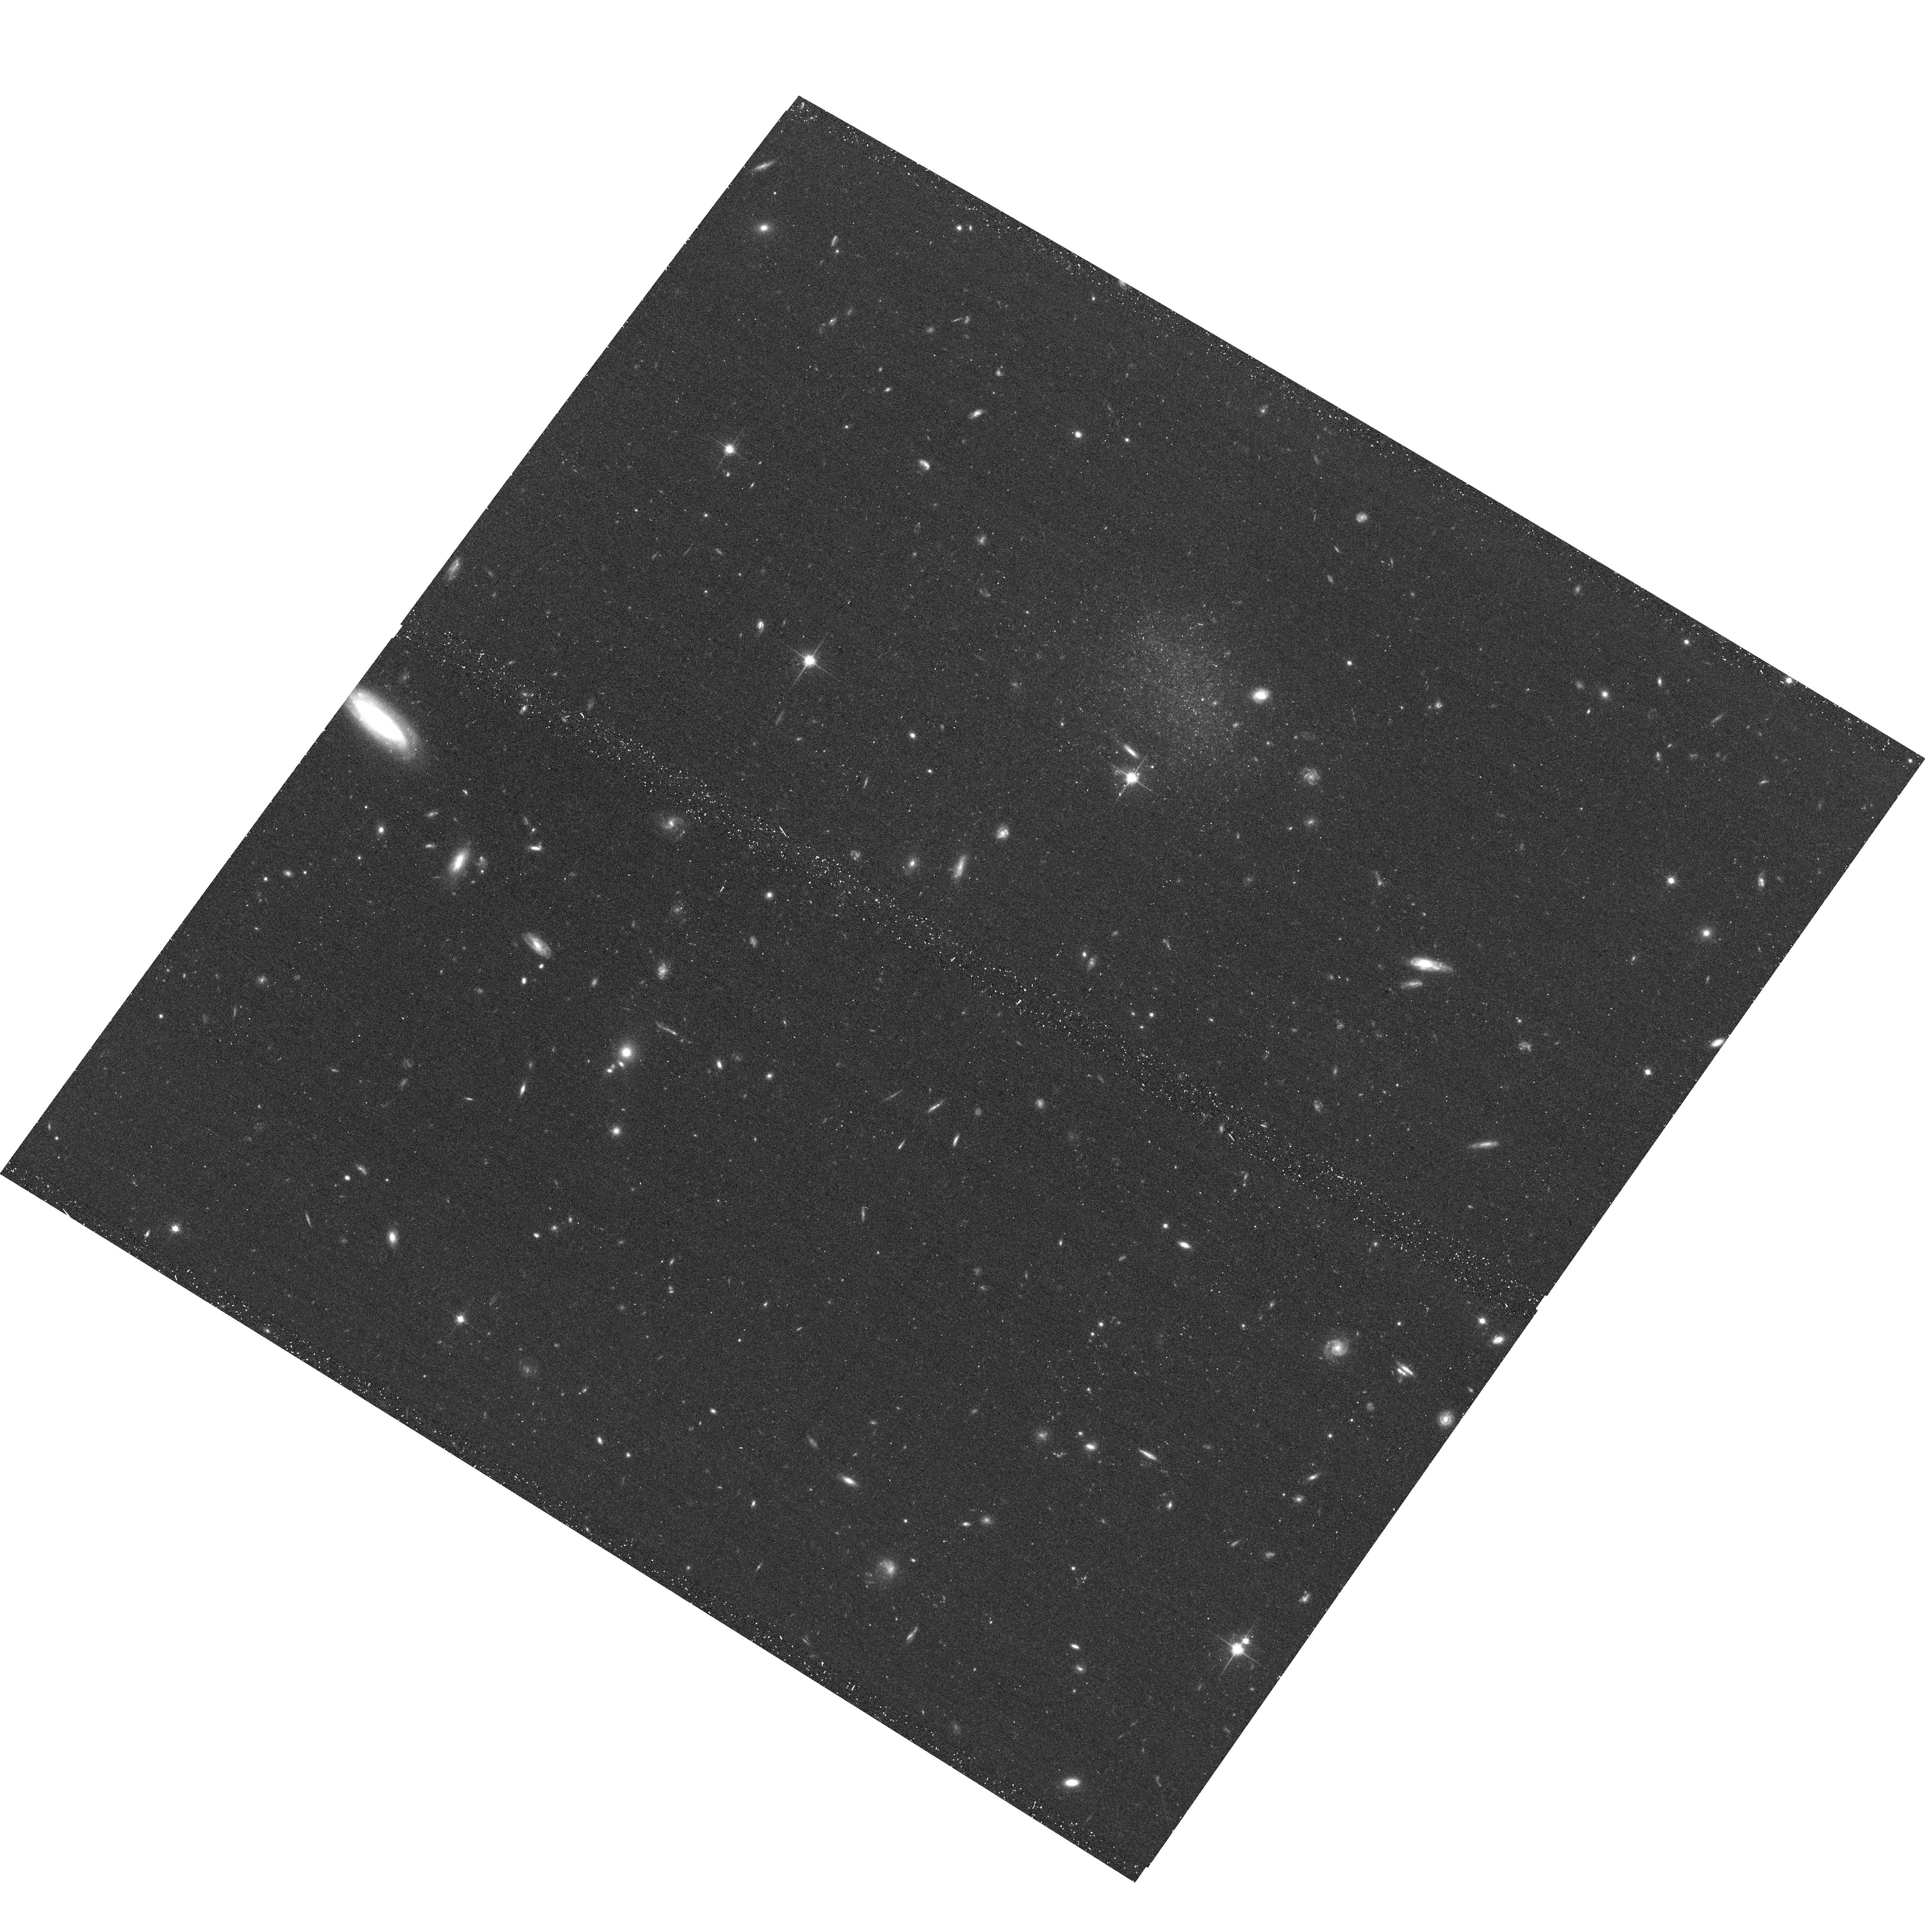
Target: D1019+69. Instrument: ACS/WFC. Filter: F814W. Exposure: 20 min. Observation ID: hst_11584_08_acs_wfc_f814w_jb3c08

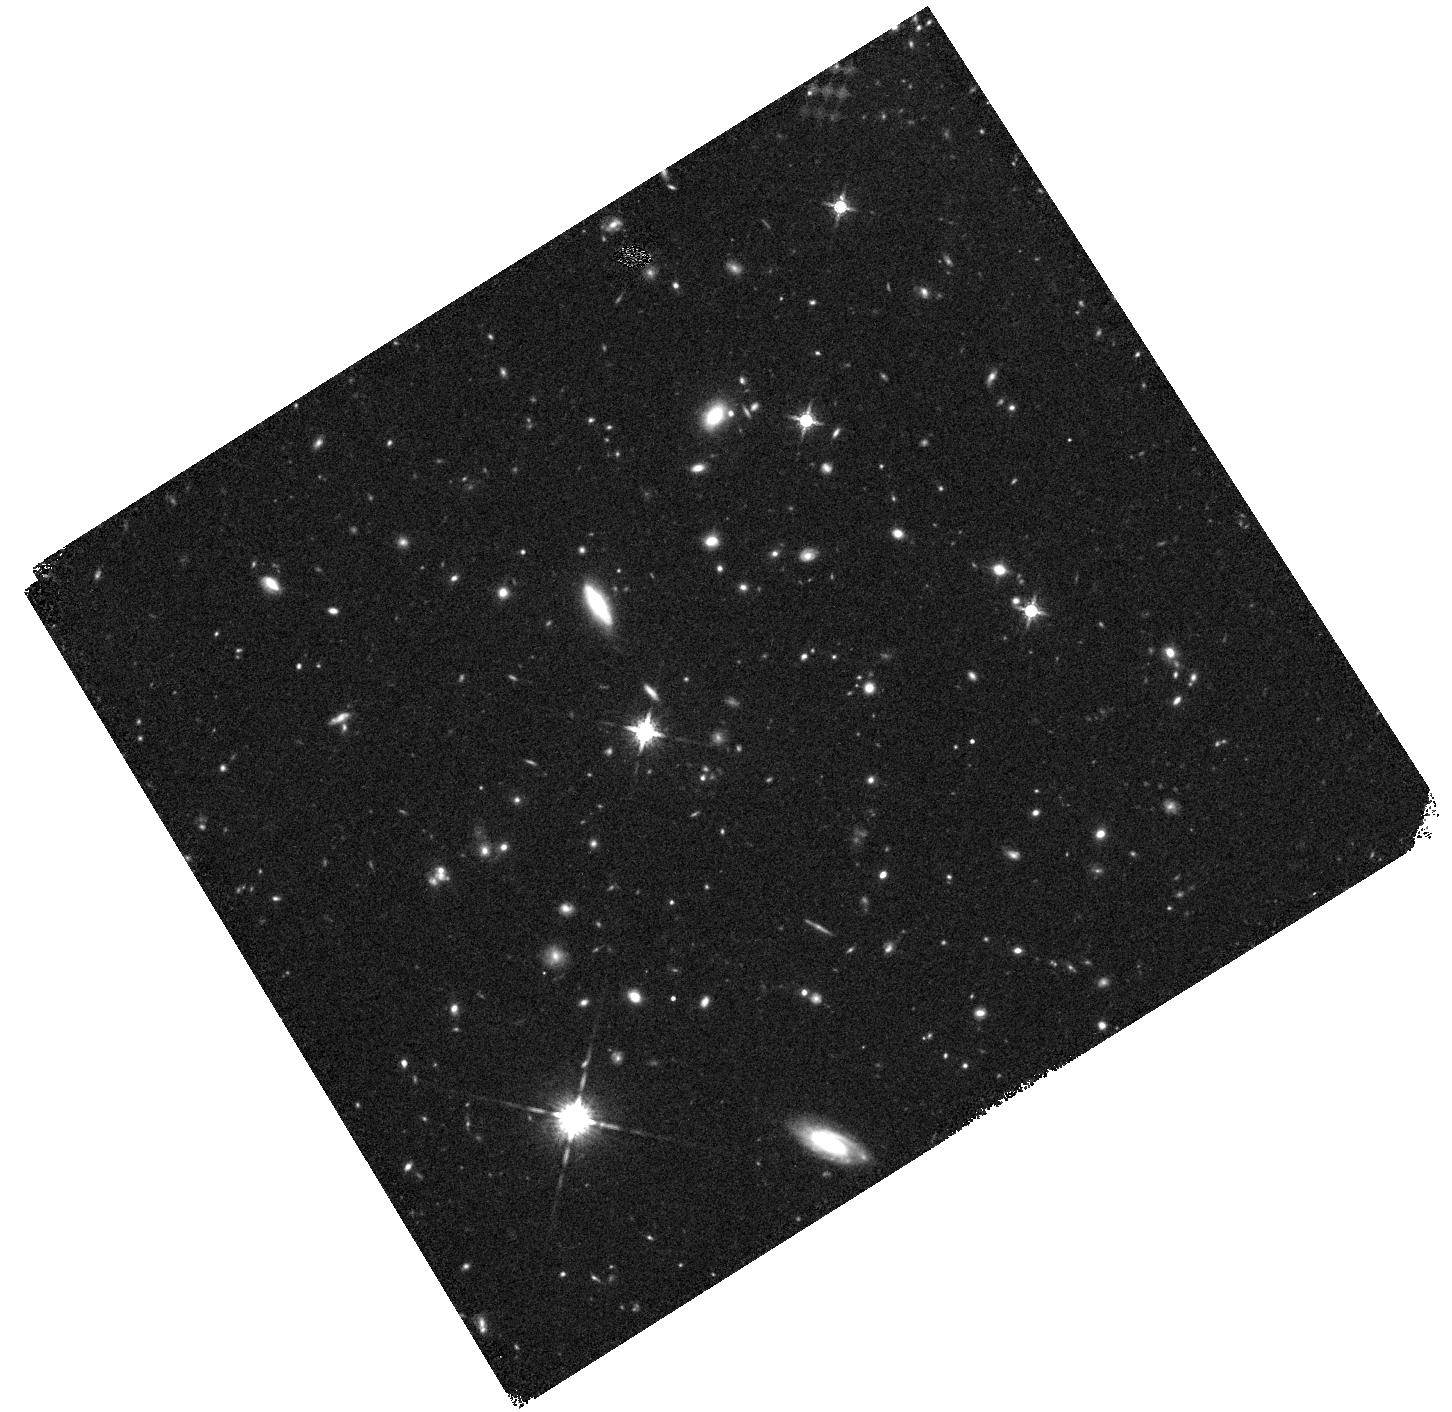
Target: field at RA 153.463°, Dec 68.797°. Instrument: WFC3/IR. Filter: F160W. Exposure: 23 min. Observation ID: hst_11584_06_wfc3_ir_f160w_ib3c06

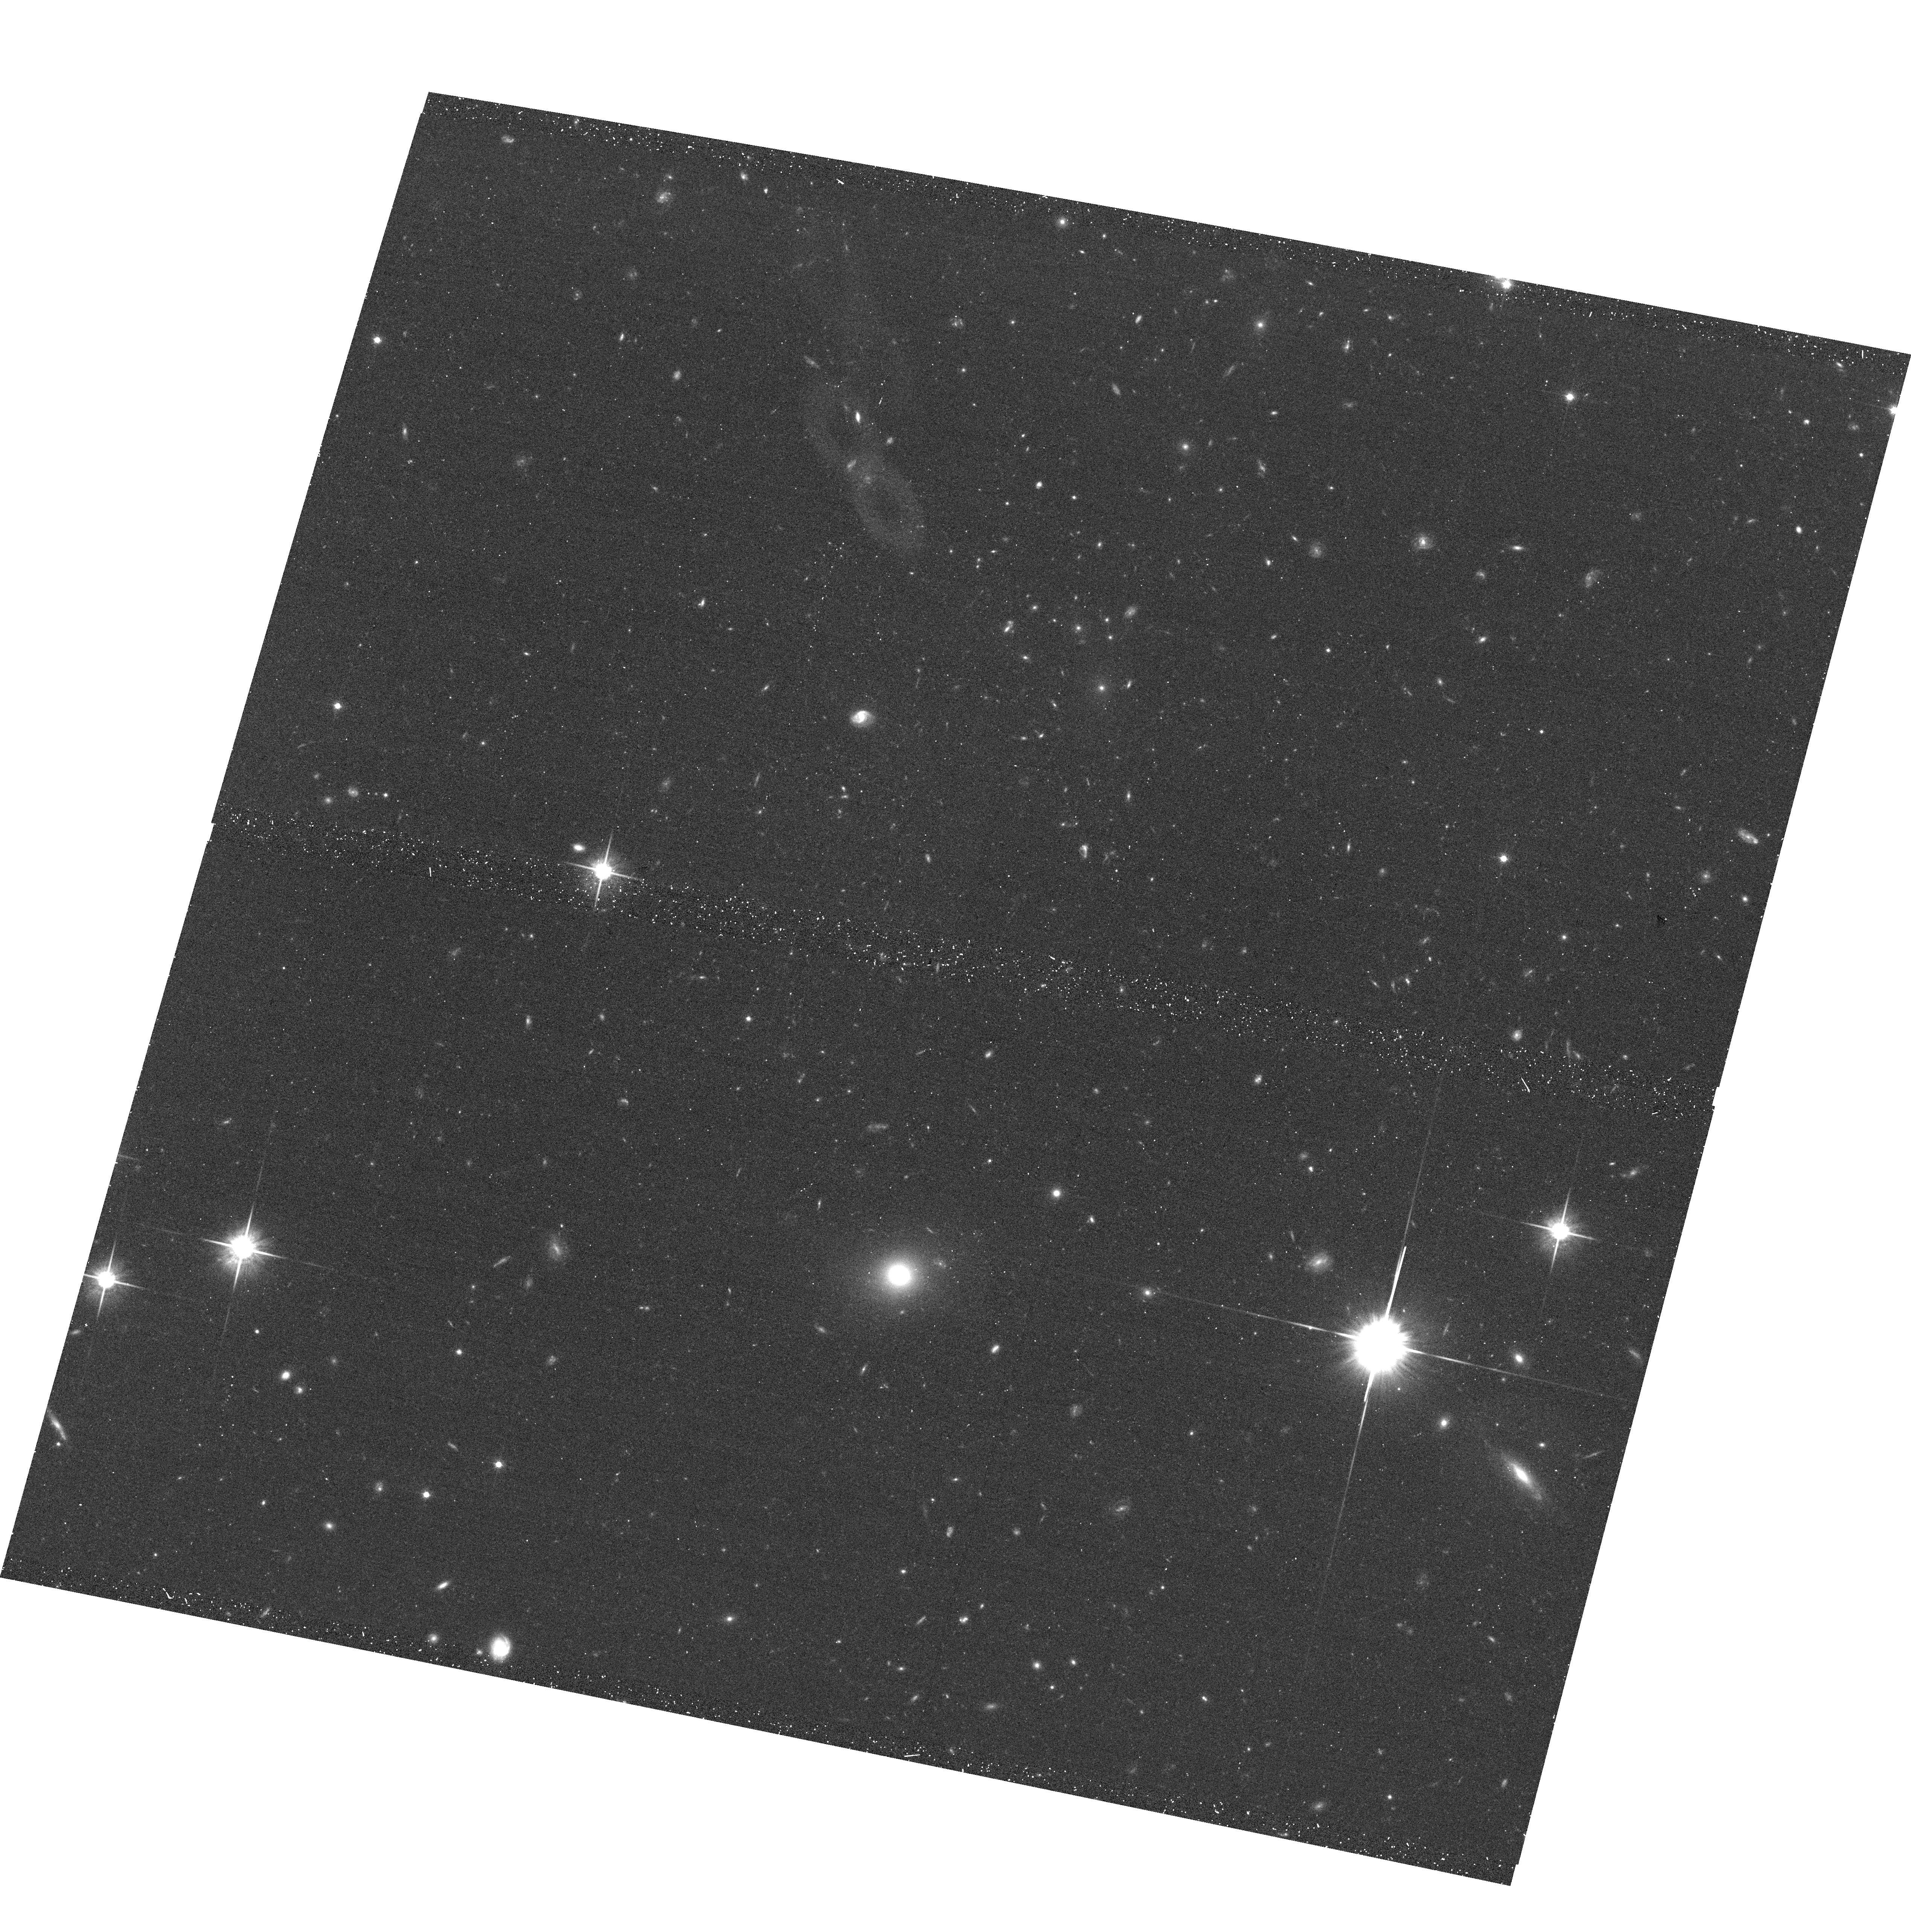
Target: D1013+68. Instrument: ACS/WFC. Filter: F814W. Exposure: 20 min. Observation ID: hst_11584_06_acs_wfc_f814w_jb3c06

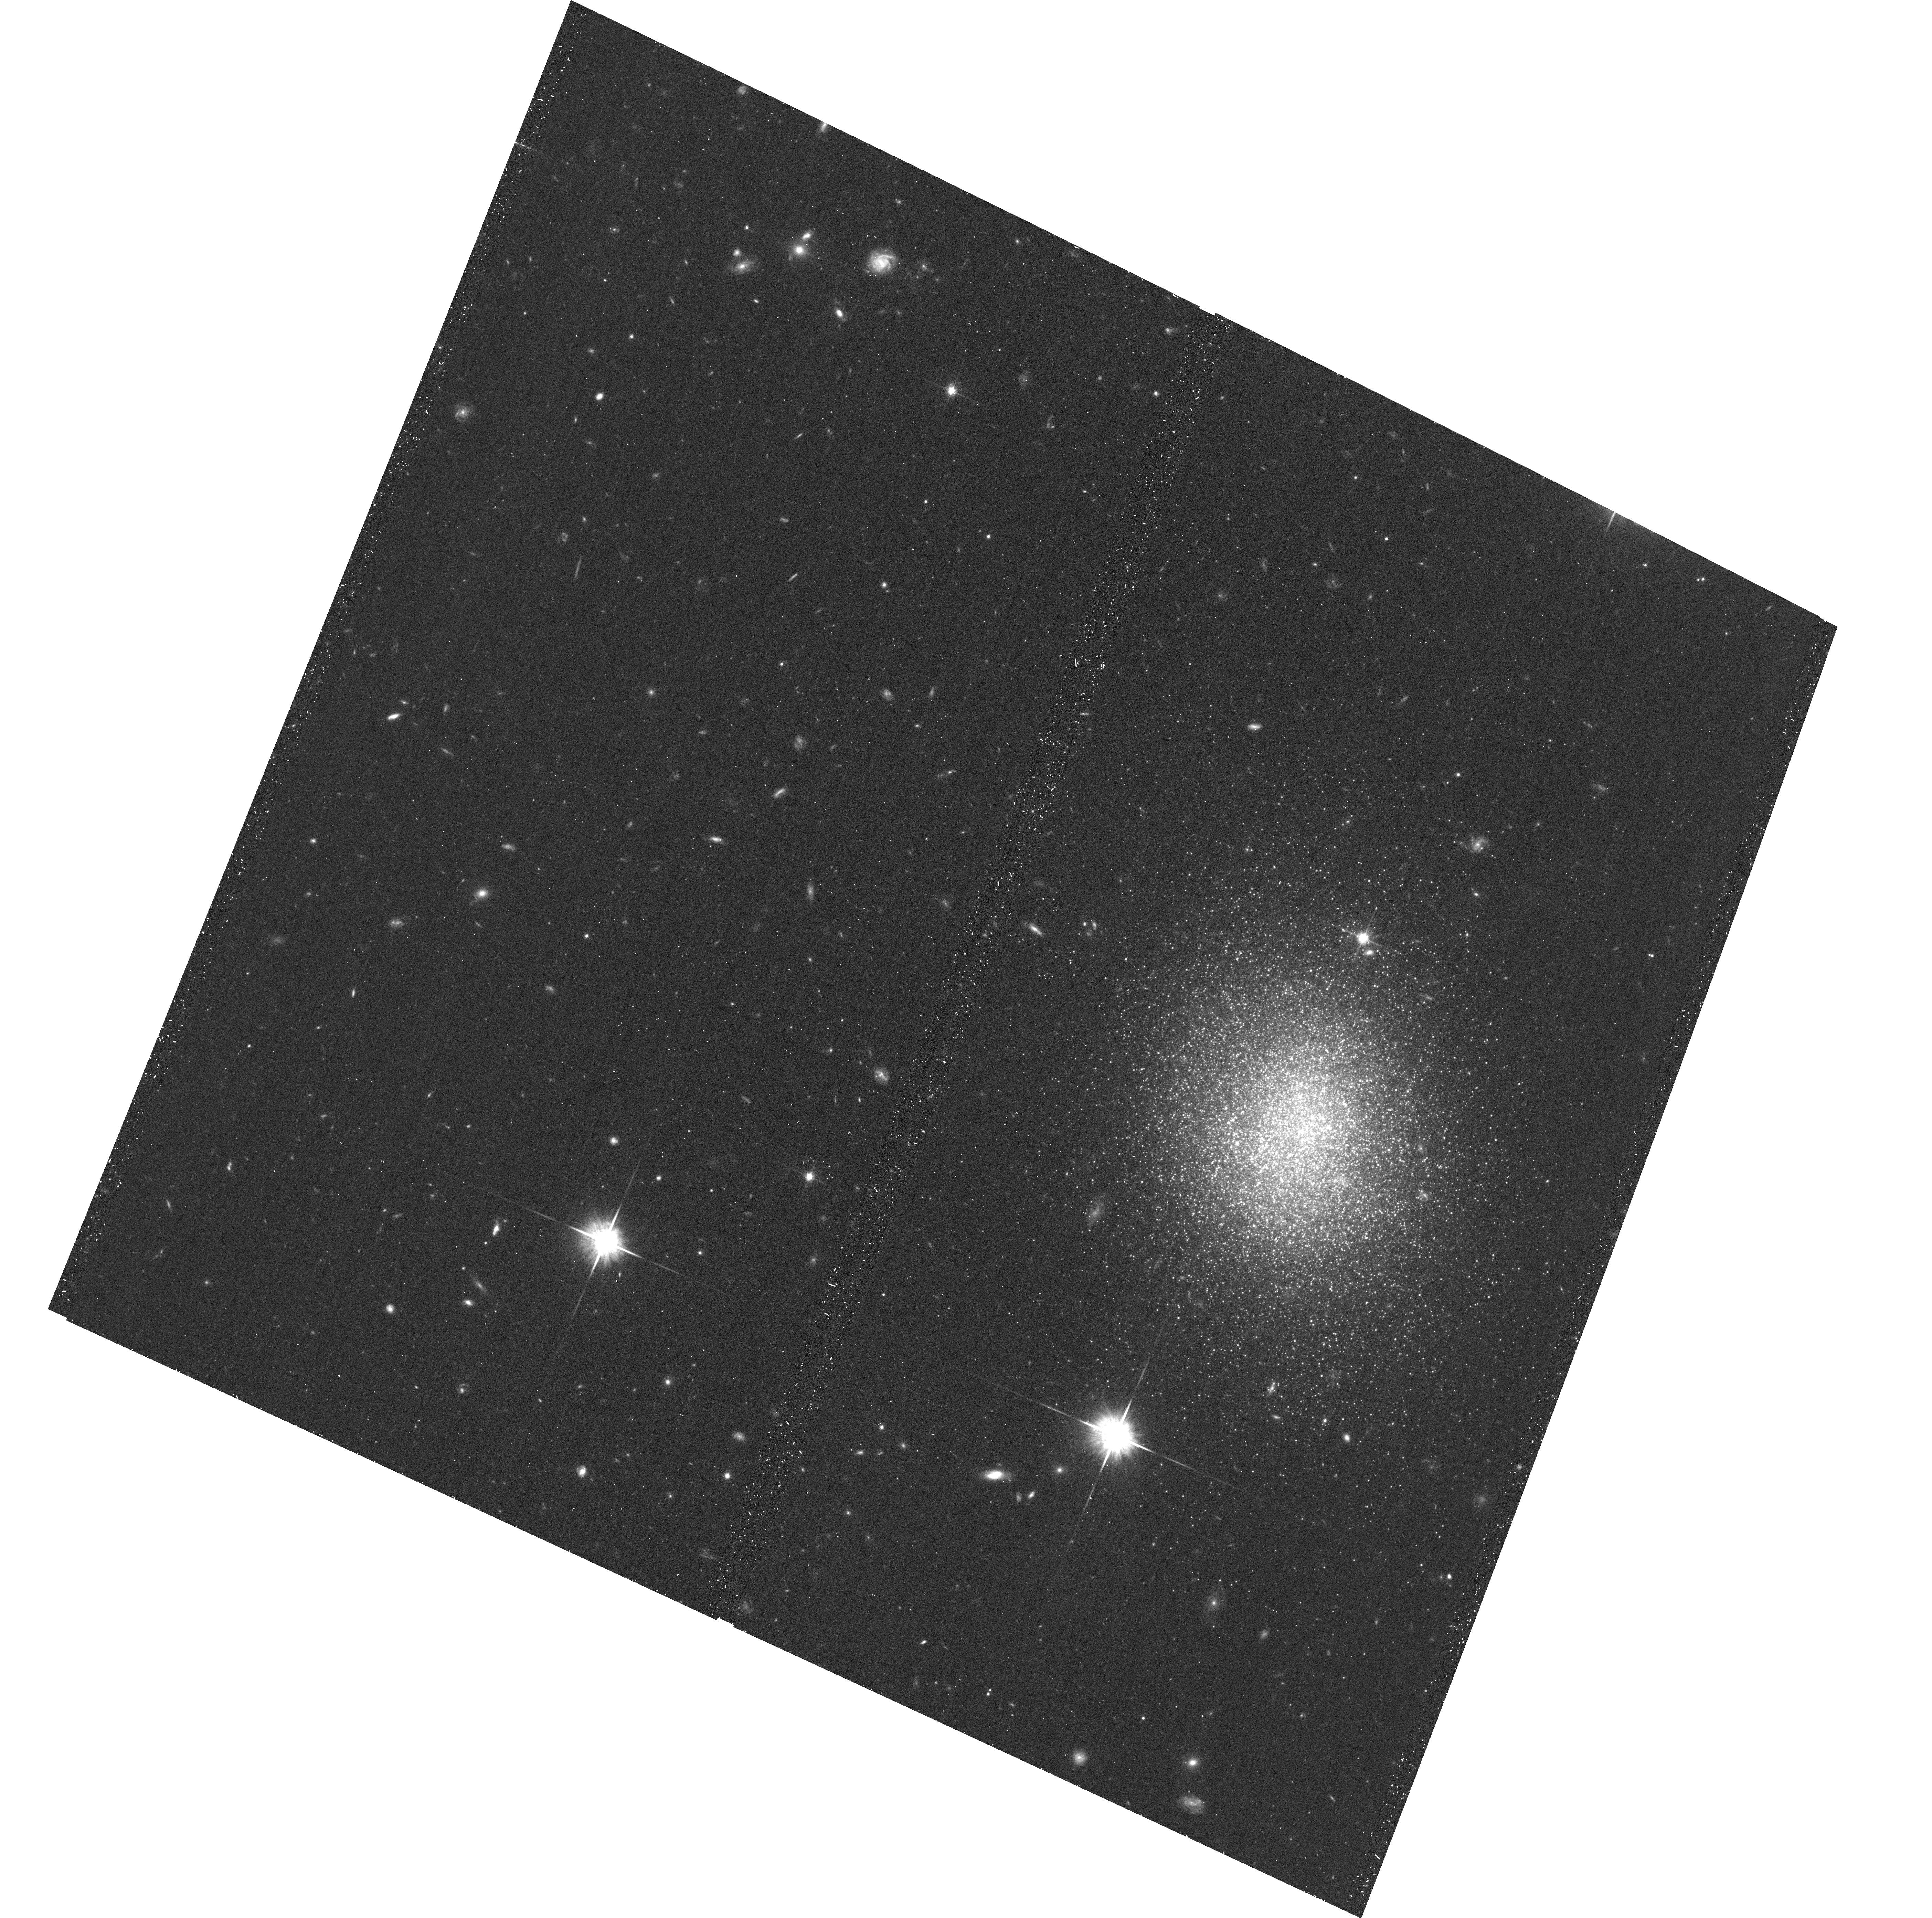
Target: D1012+64. Instrument: ACS/WFC. Filter: F814W. Exposure: 19 min. Observation ID: hst_11584_05_acs_wfc_f814w_jb3c05

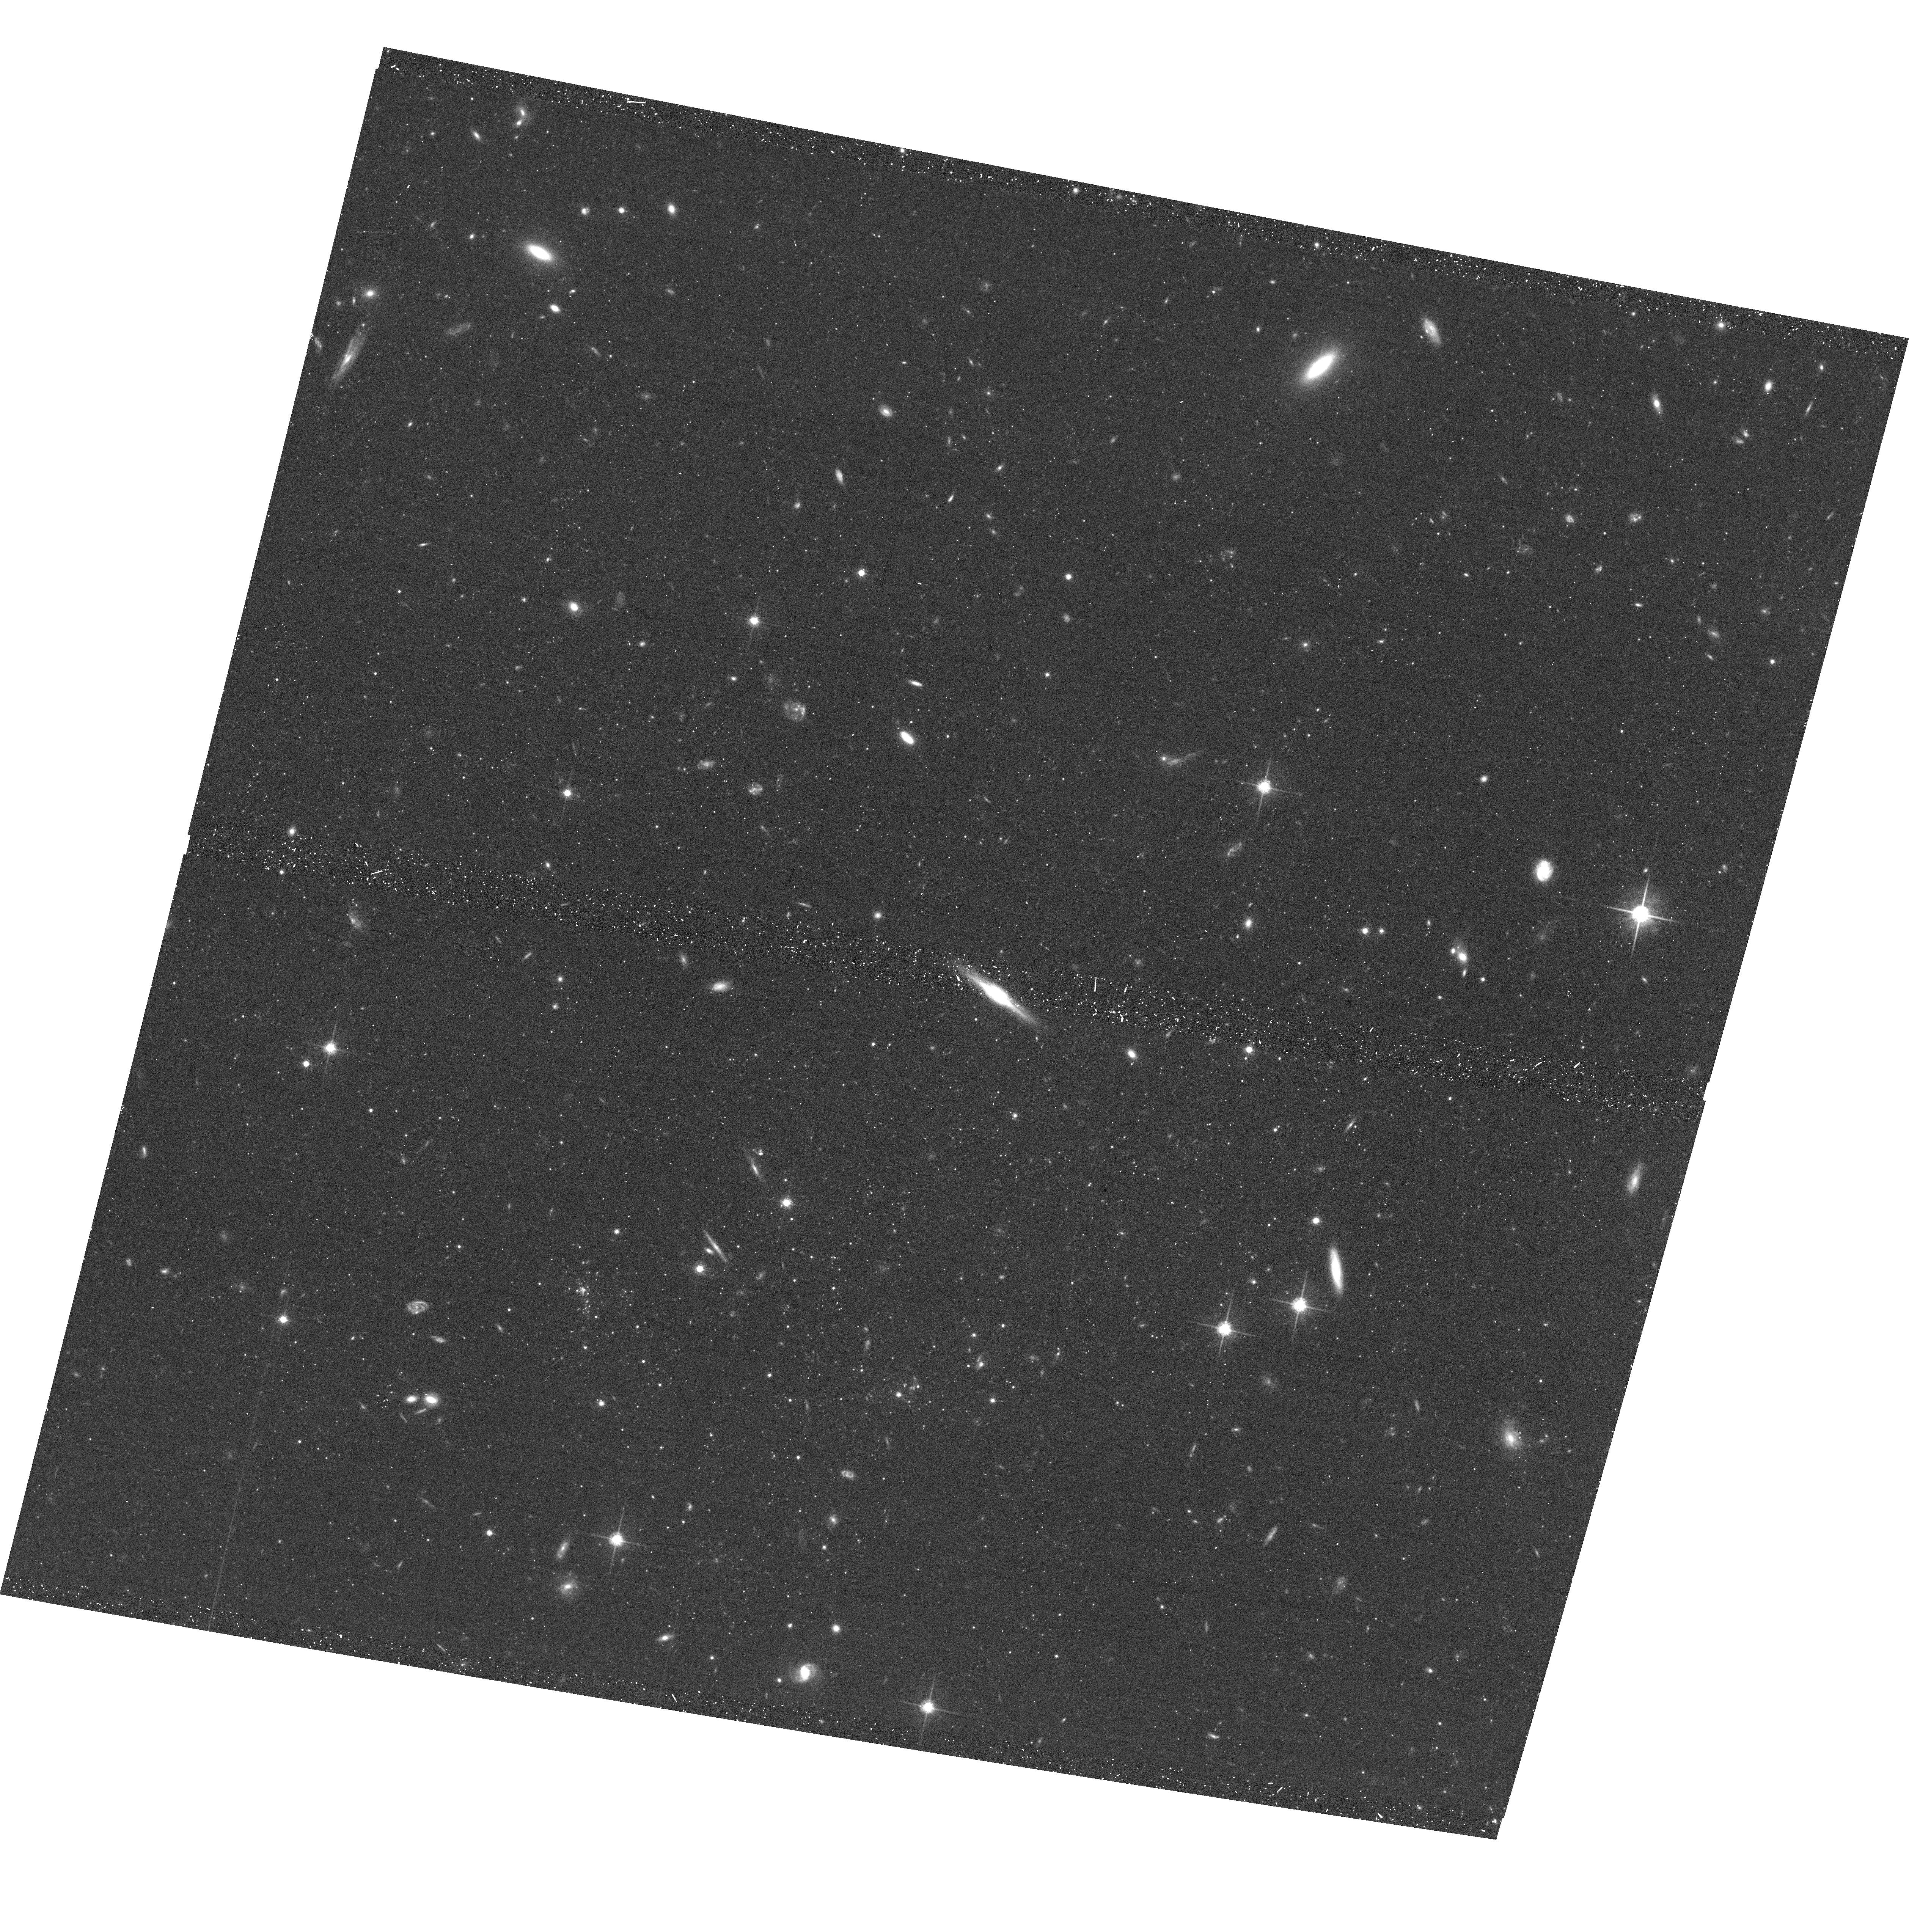
Target: D0959+68. Instrument: ACS/WFC. Filter: F814W. Exposure: 20 min. Observation ID: hst_11584_02_acs_wfc_f814w_jb3c02

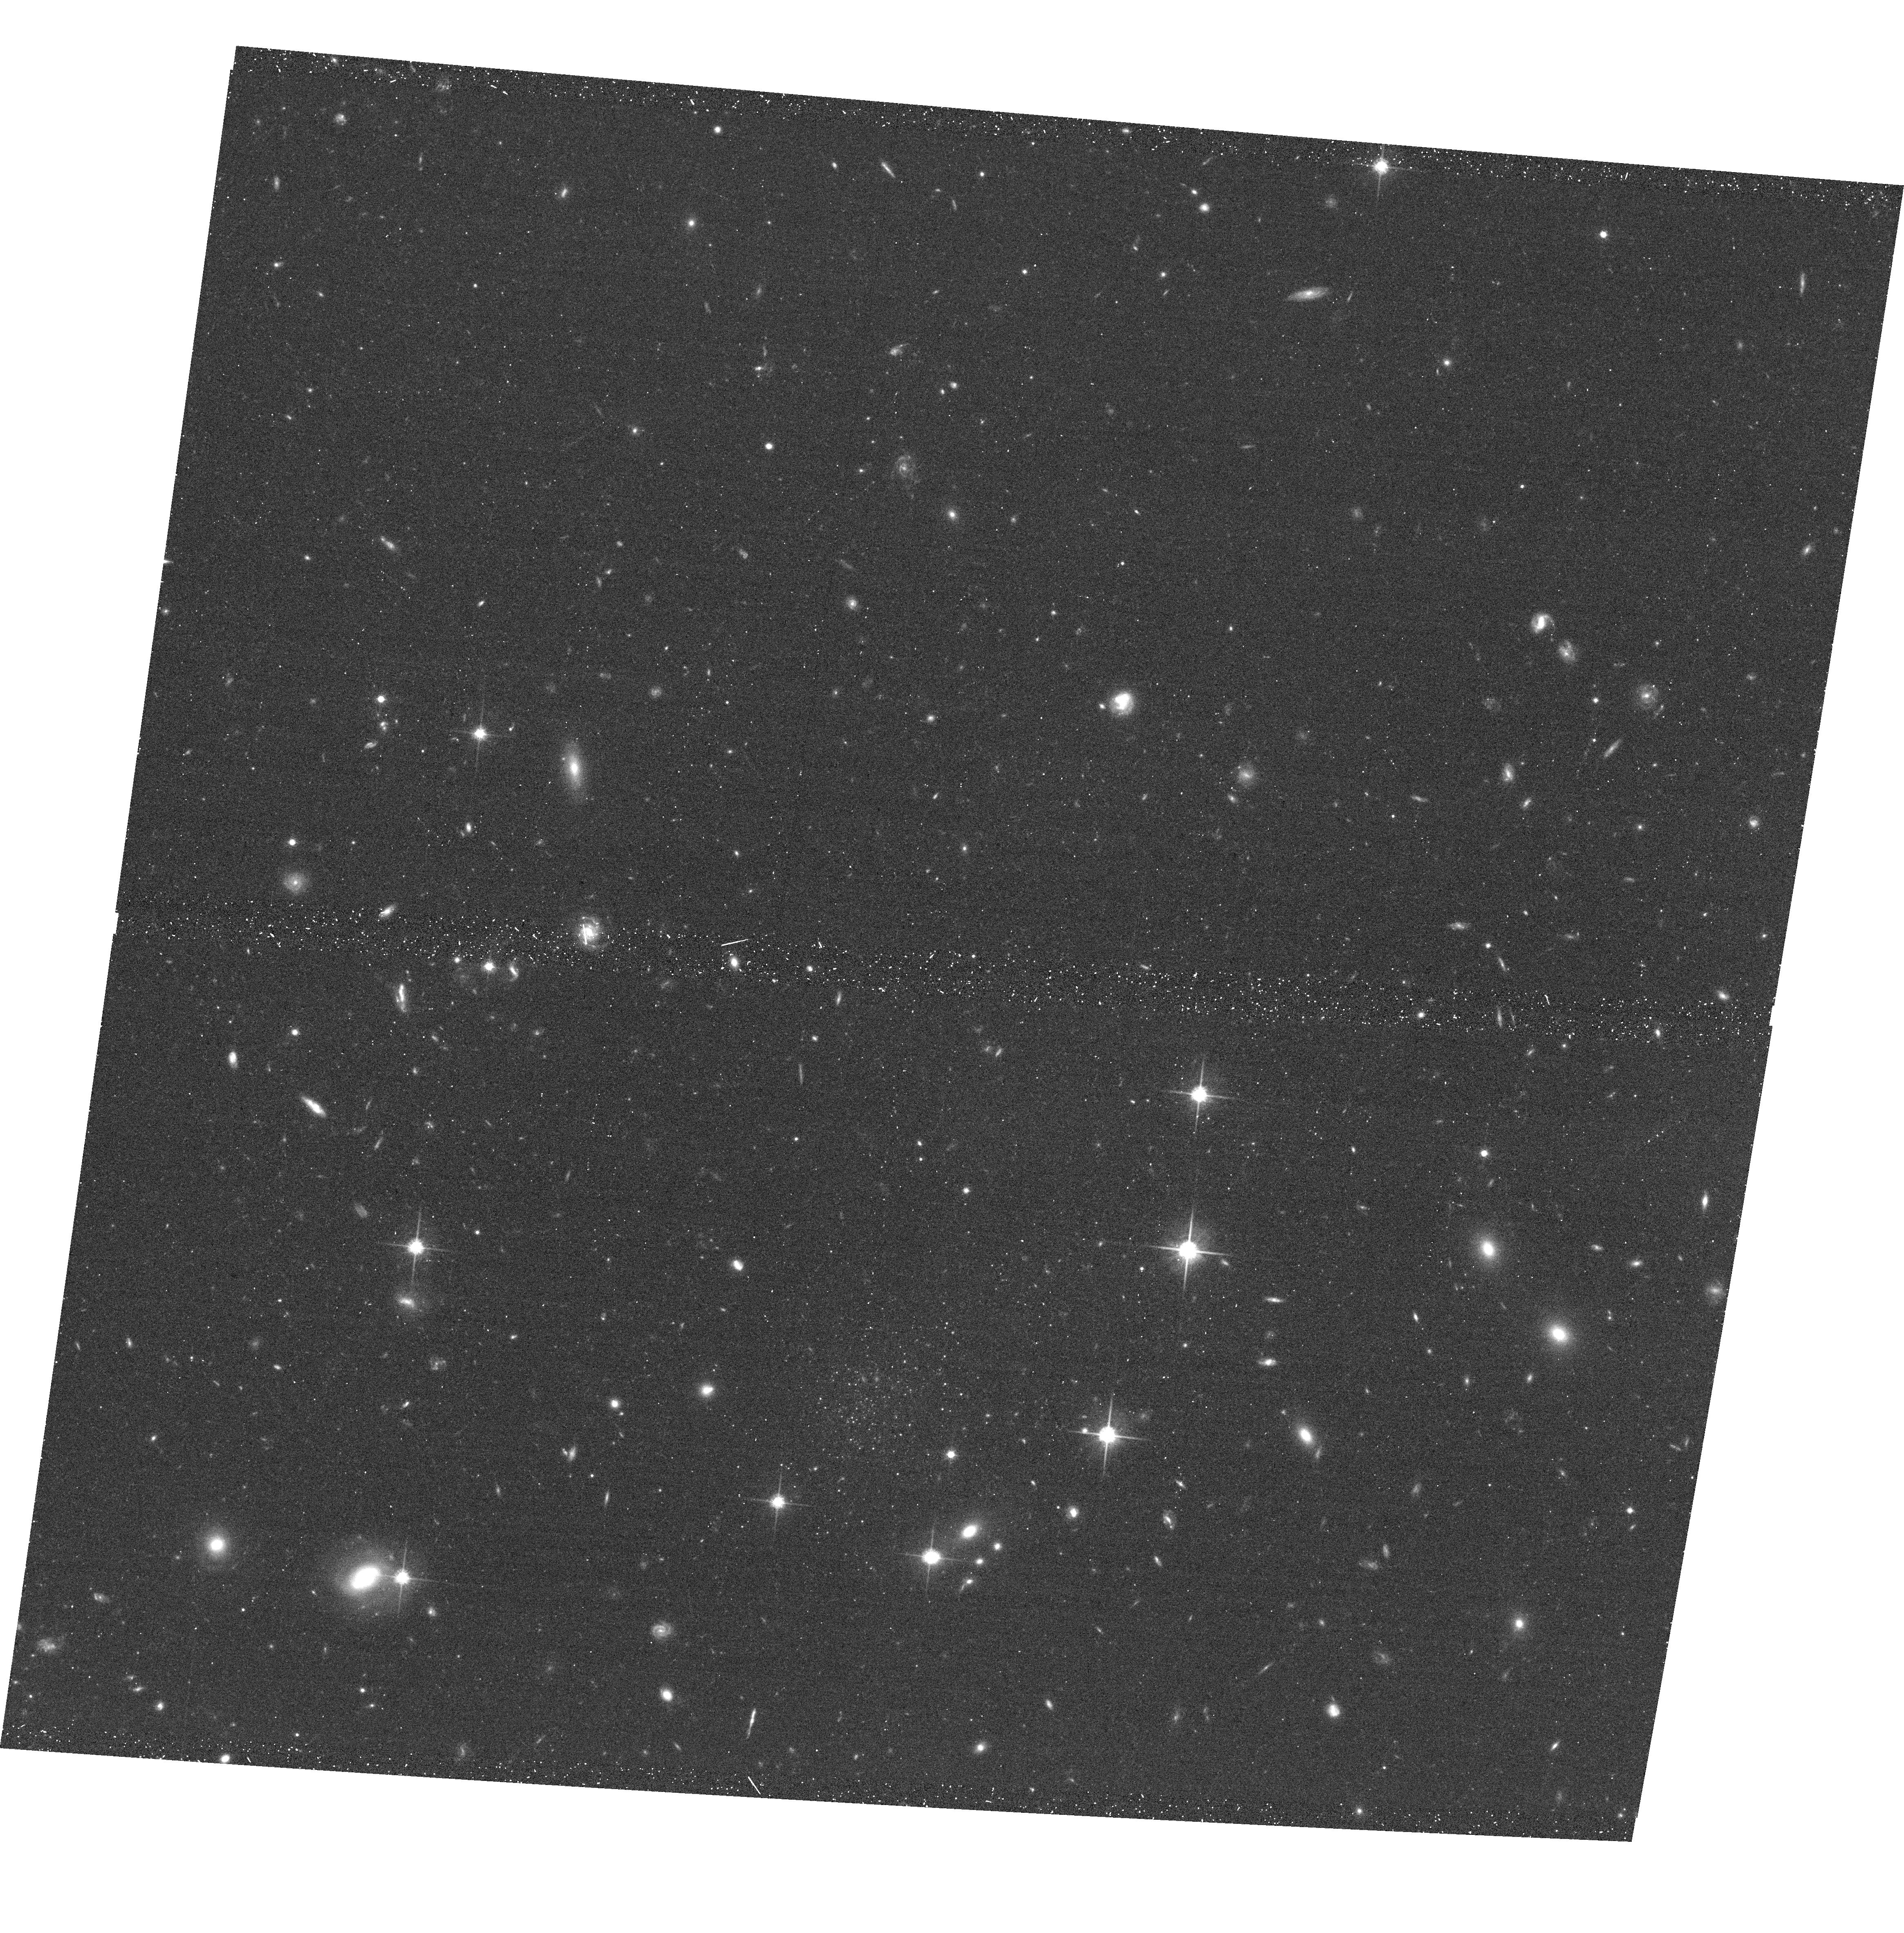
Target: D1015+69. Instrument: ACS/WFC. Filter: F814W. Exposure: 20 min. Observation ID: hst_11584_07_acs_wfc_f814w_jb3c07

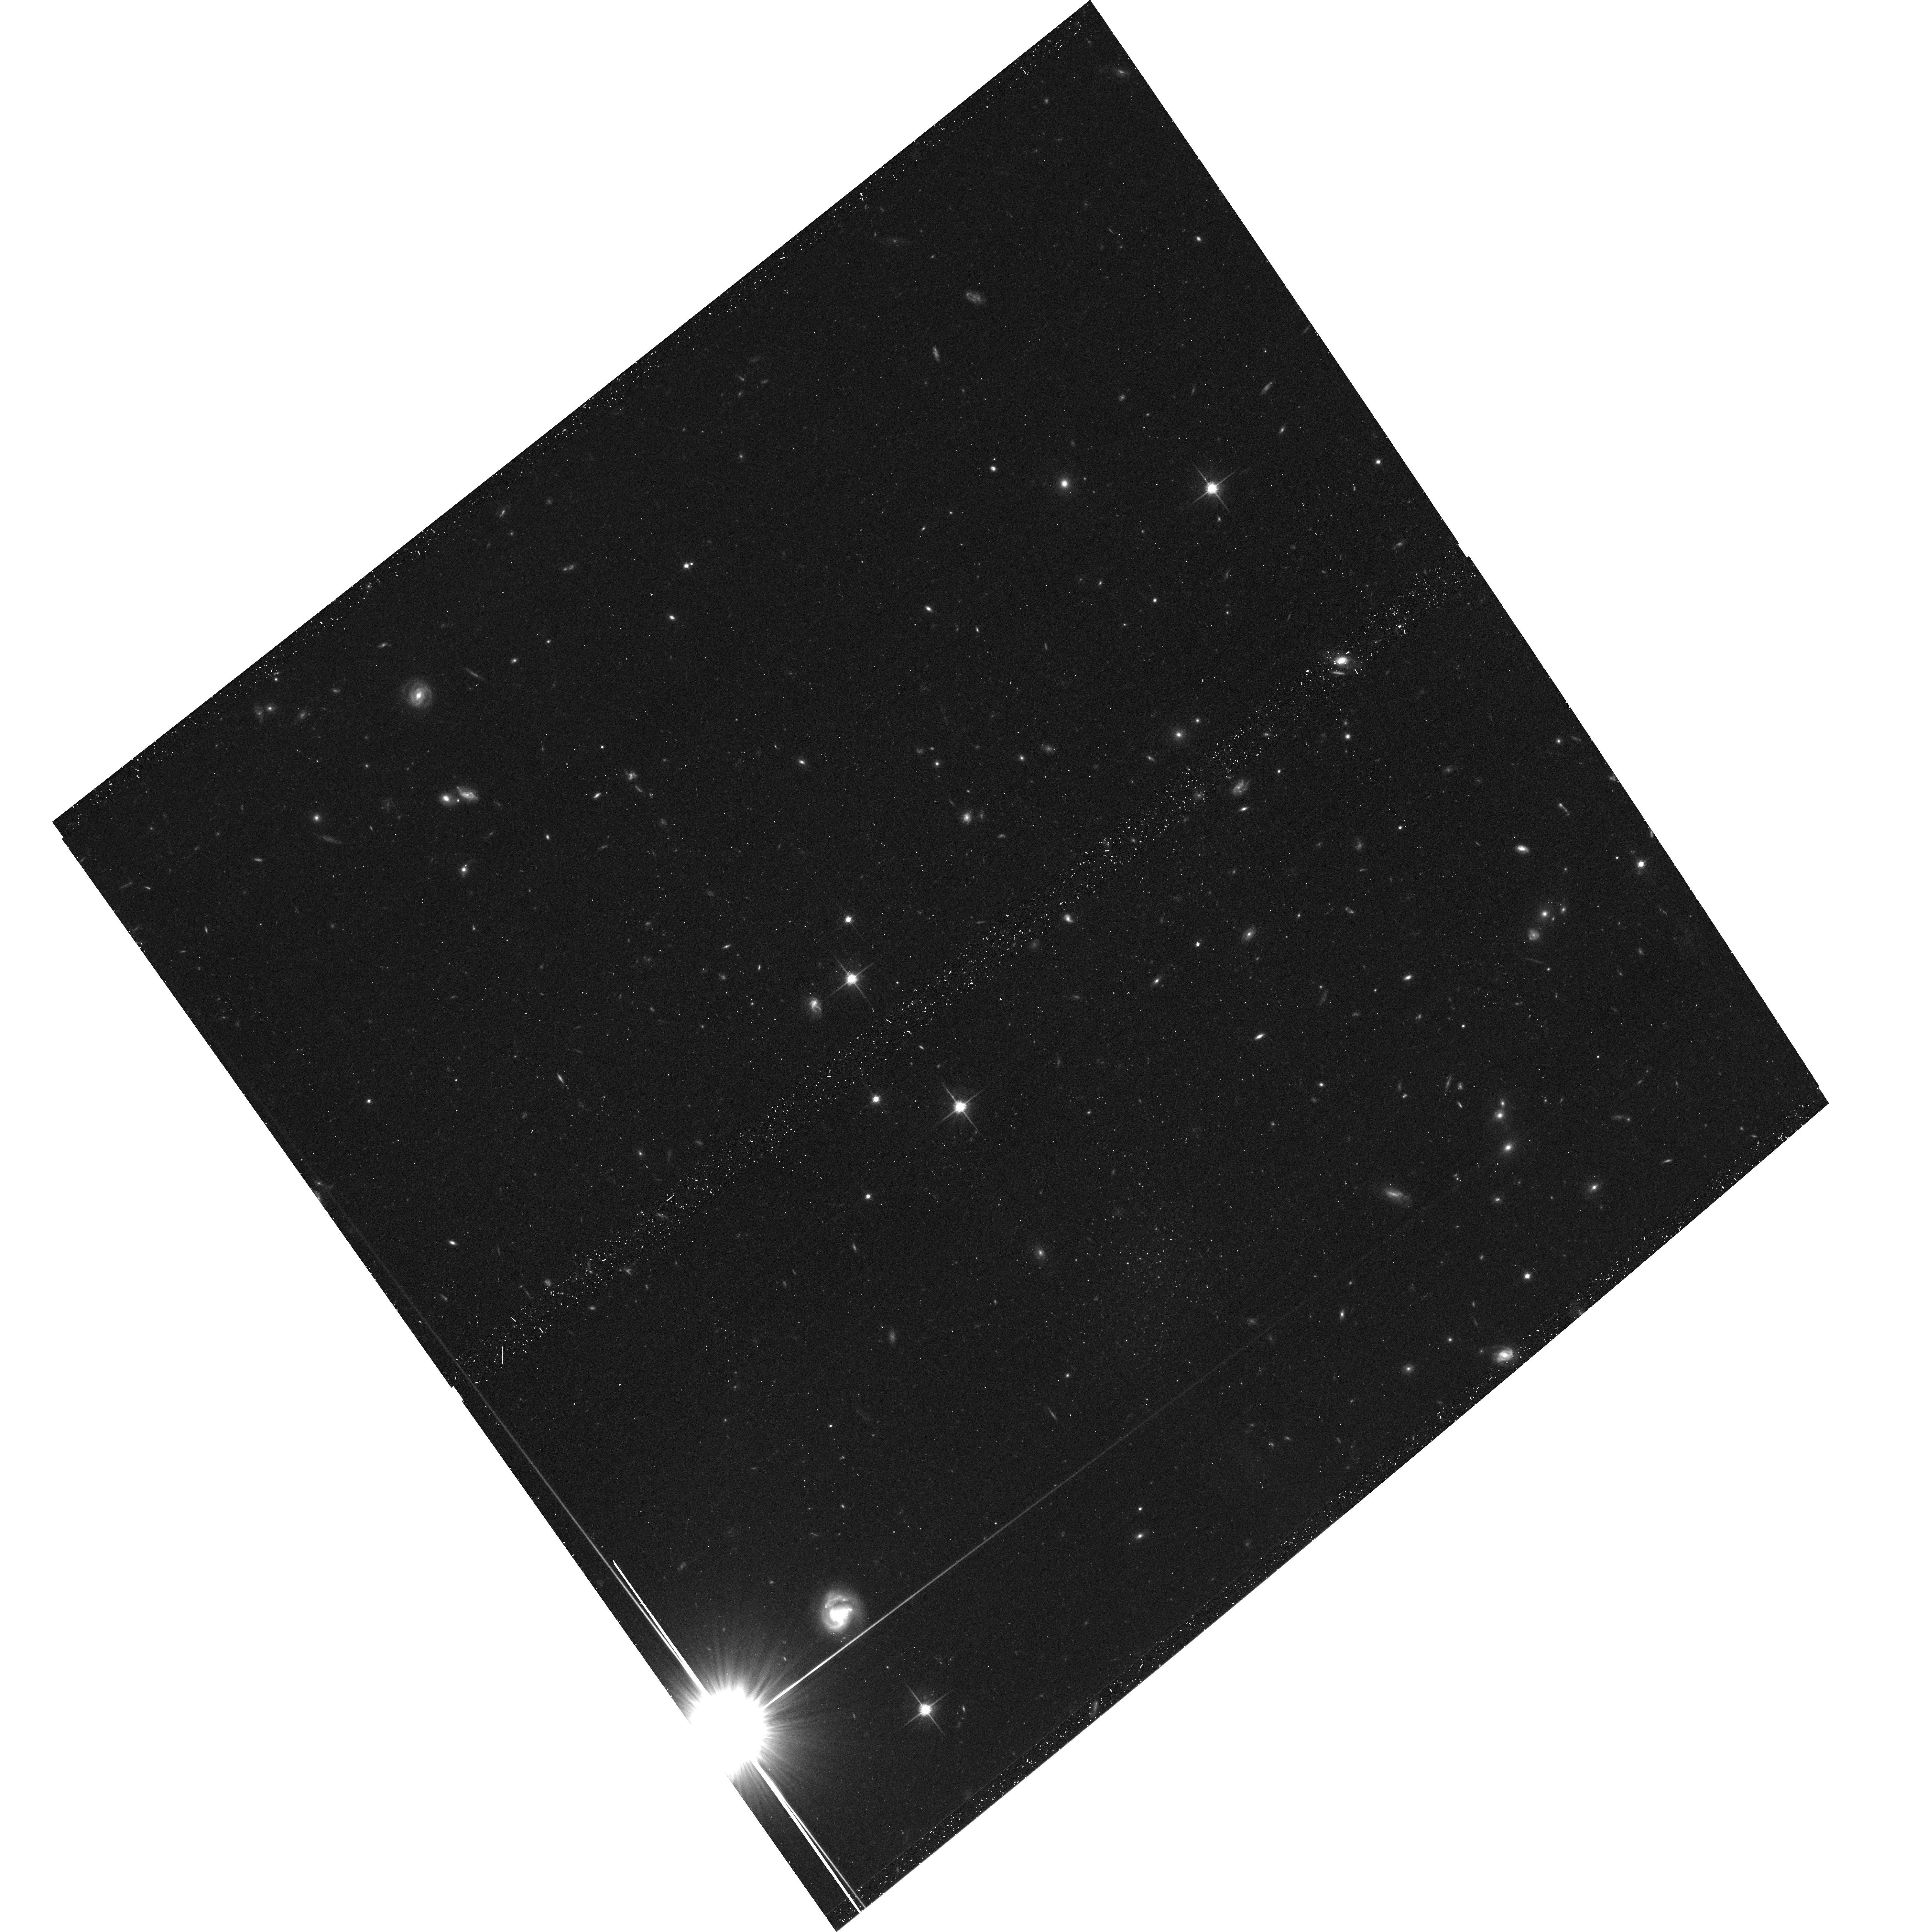
Target: D0939+71. Instrument: ACS/WFC. Filter: F814W. Exposure: 21 min. Observation ID: hst_11584_03_acs_wfc_f814w_jb3c03

Resolving the Smallest Galaxies with ACS (PI: Chiboucas, Kristin)

An order of magnitude more dwarf galaxies are expected to inhabit the Local Group, based on currently accepted galaxy formation models, than have been observed. This discrepancy has been noted in environments ranging from the field to rich clusters, with evidence emerging that lower density regions contain fewer dwarfs per giant than higher density regions, in further contrast to model predictions. However, there is no complete census of the faintest dwarf galaxies in any environment. The discovery of the smallest and faintest dwarfs is hampered by the limitations in detecting such compact or low surface brightness galaxies, and this is compounded by the great difficulty in determining accurate distances to, or ascertaining group membership for, such faint objects. The M81 group provides a powerful means for establishing membership for faint galaxies in a low density region. With a distance modulus of 27.8, the tip of the red giant branch (TRGB) appears at I ~ 24, just within the reach of ground based surveys. We have completed a 65 square degree survey in the region around M81 with the CFHT/MegaCam. Half of our survey was completed before Cycle 16 and we were awarded time with WFPC2 to observe 15 new candidate dwarf galaxy group members in F606W and F814W bands in order to construct color-magnitude diagrams from which to measure accurate TRGB distances and determine star formation and metallicity histories. The data obtained show that 8 - 9 of these objects are galaxies at the same distance as M81. In completing our survey, we have discovered an additional 8 candidate galaxies we propose to image with ACS in order to measure TRGB distances and establish membership. We also wish to re-observe our smallest candidate group member and a tidal dwarf candidate with deeper observations made possible with ACS. Once membership has been established for this second set of candidates, we will have a complete census of the dwarf galaxy population in the M81 group to M_r ~ -10, allowing us to obtain a firm measurement of the luminosity function faint-end slope, and, combined with previous HST data, to provide a complete inventory of the age and abundance properties for the collapsed core of the M81 group.